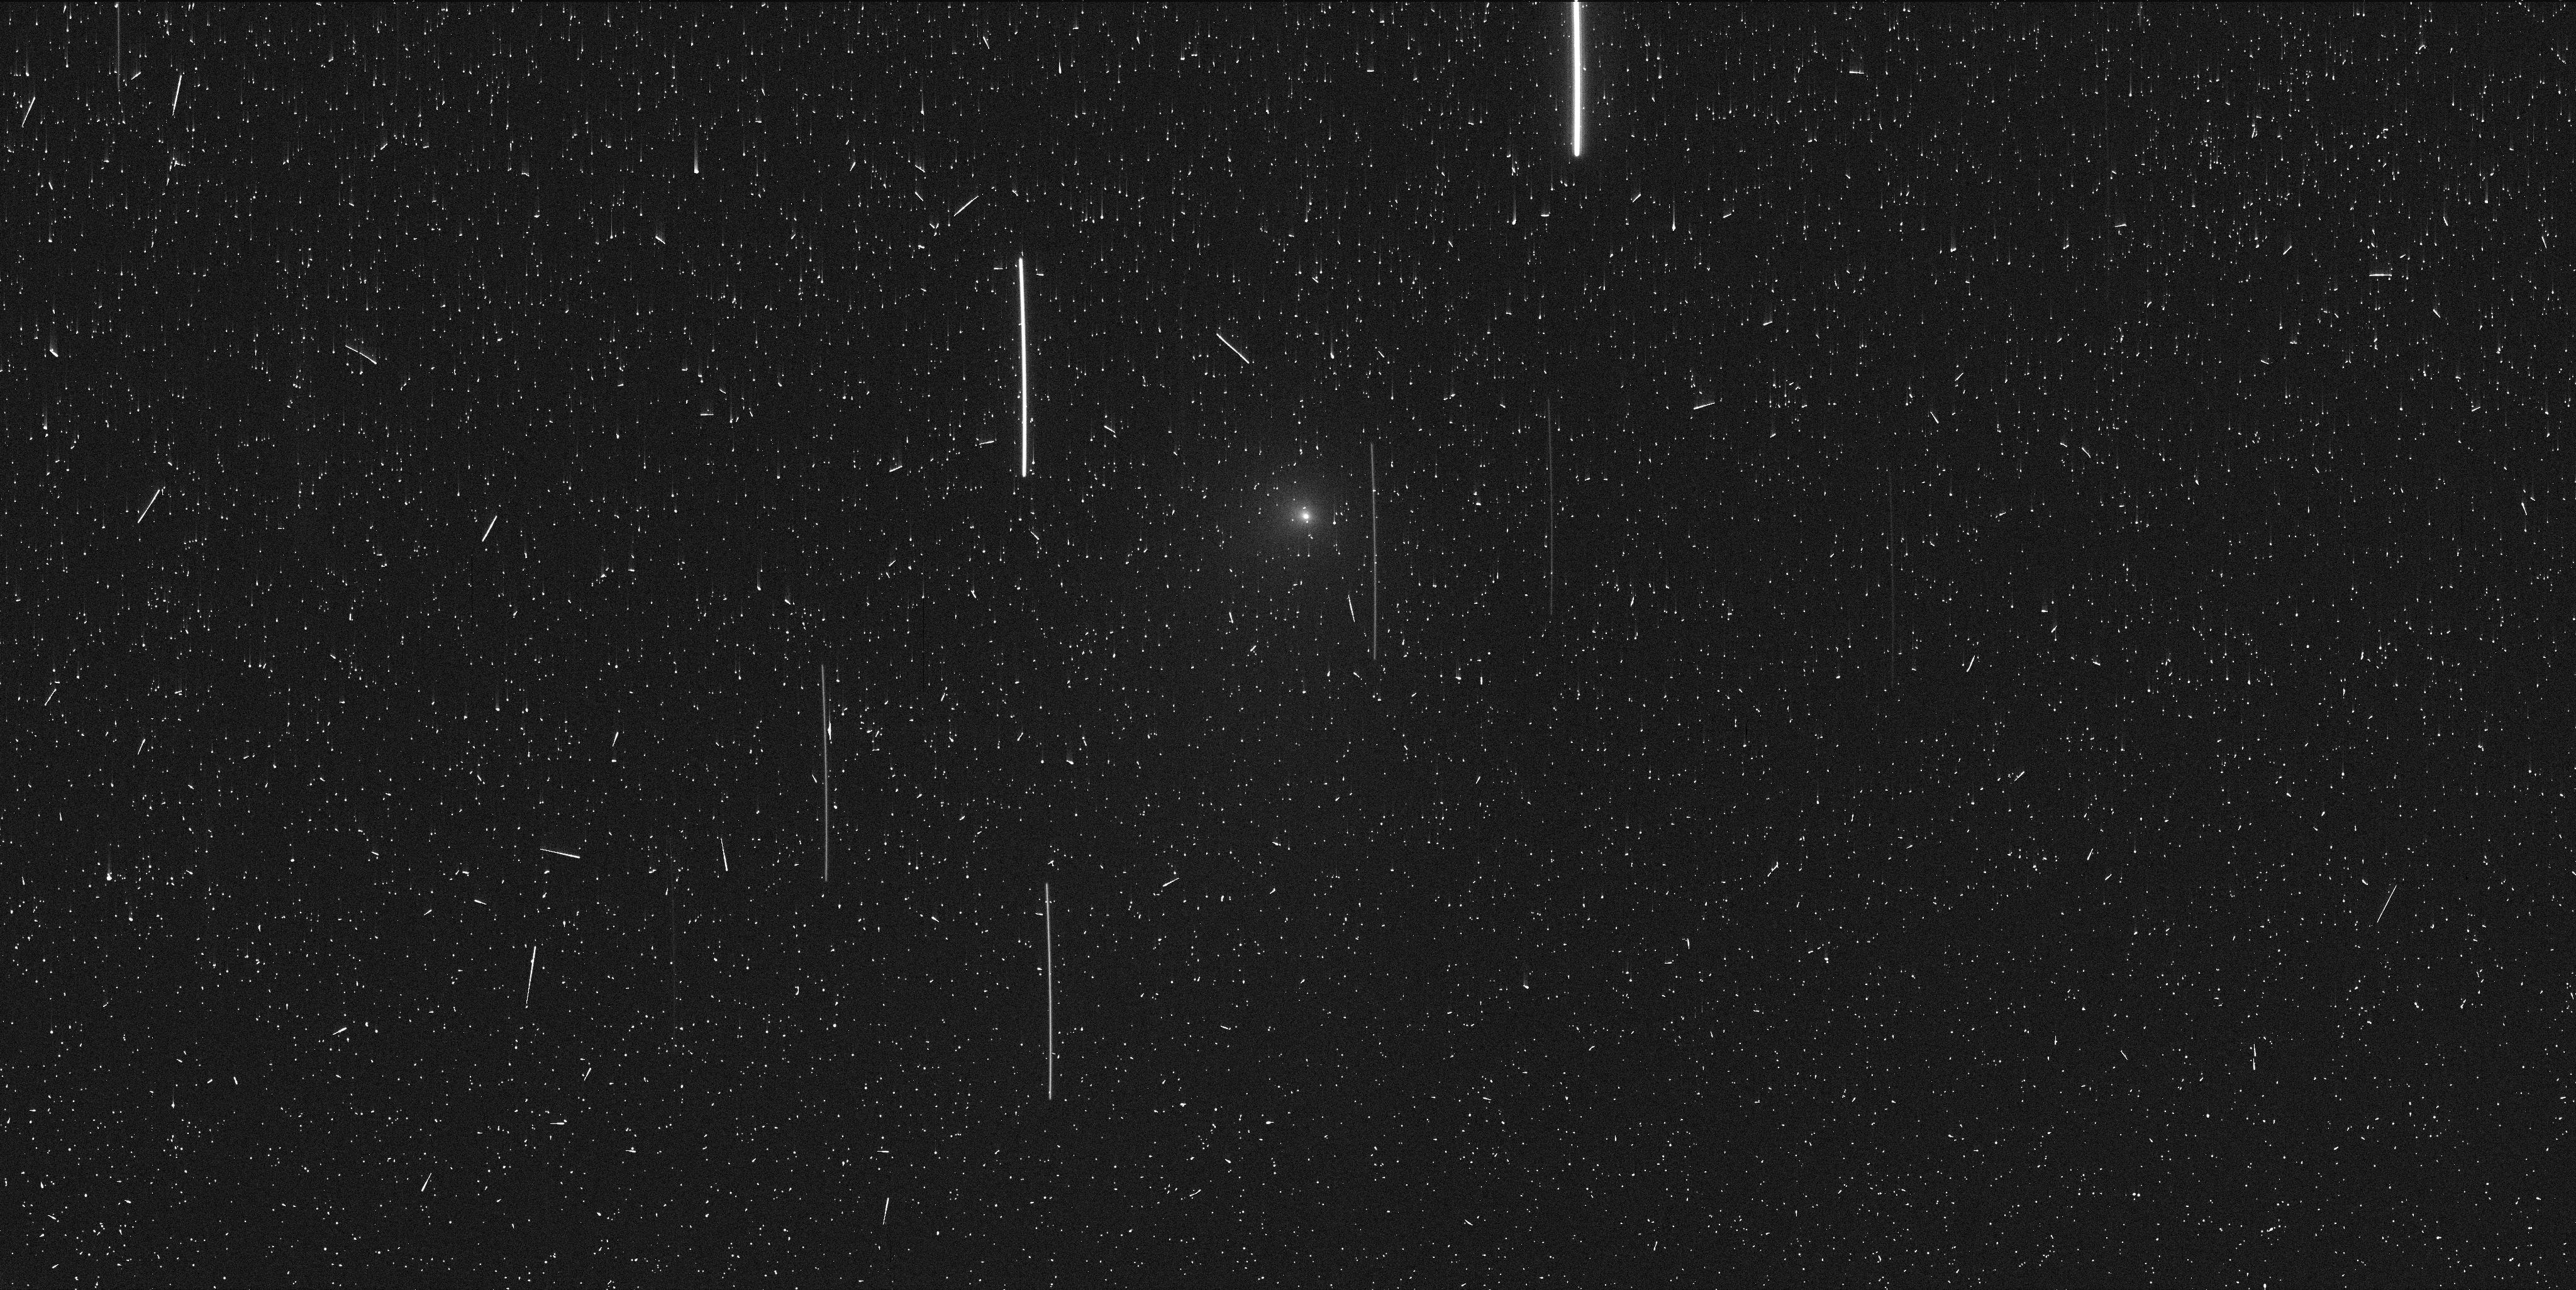
Target: 2IV4
Instrument: WFC3/UVIS
Filter: F689M
Exposure: 7 min
Observation ID: ie7s1aqhq

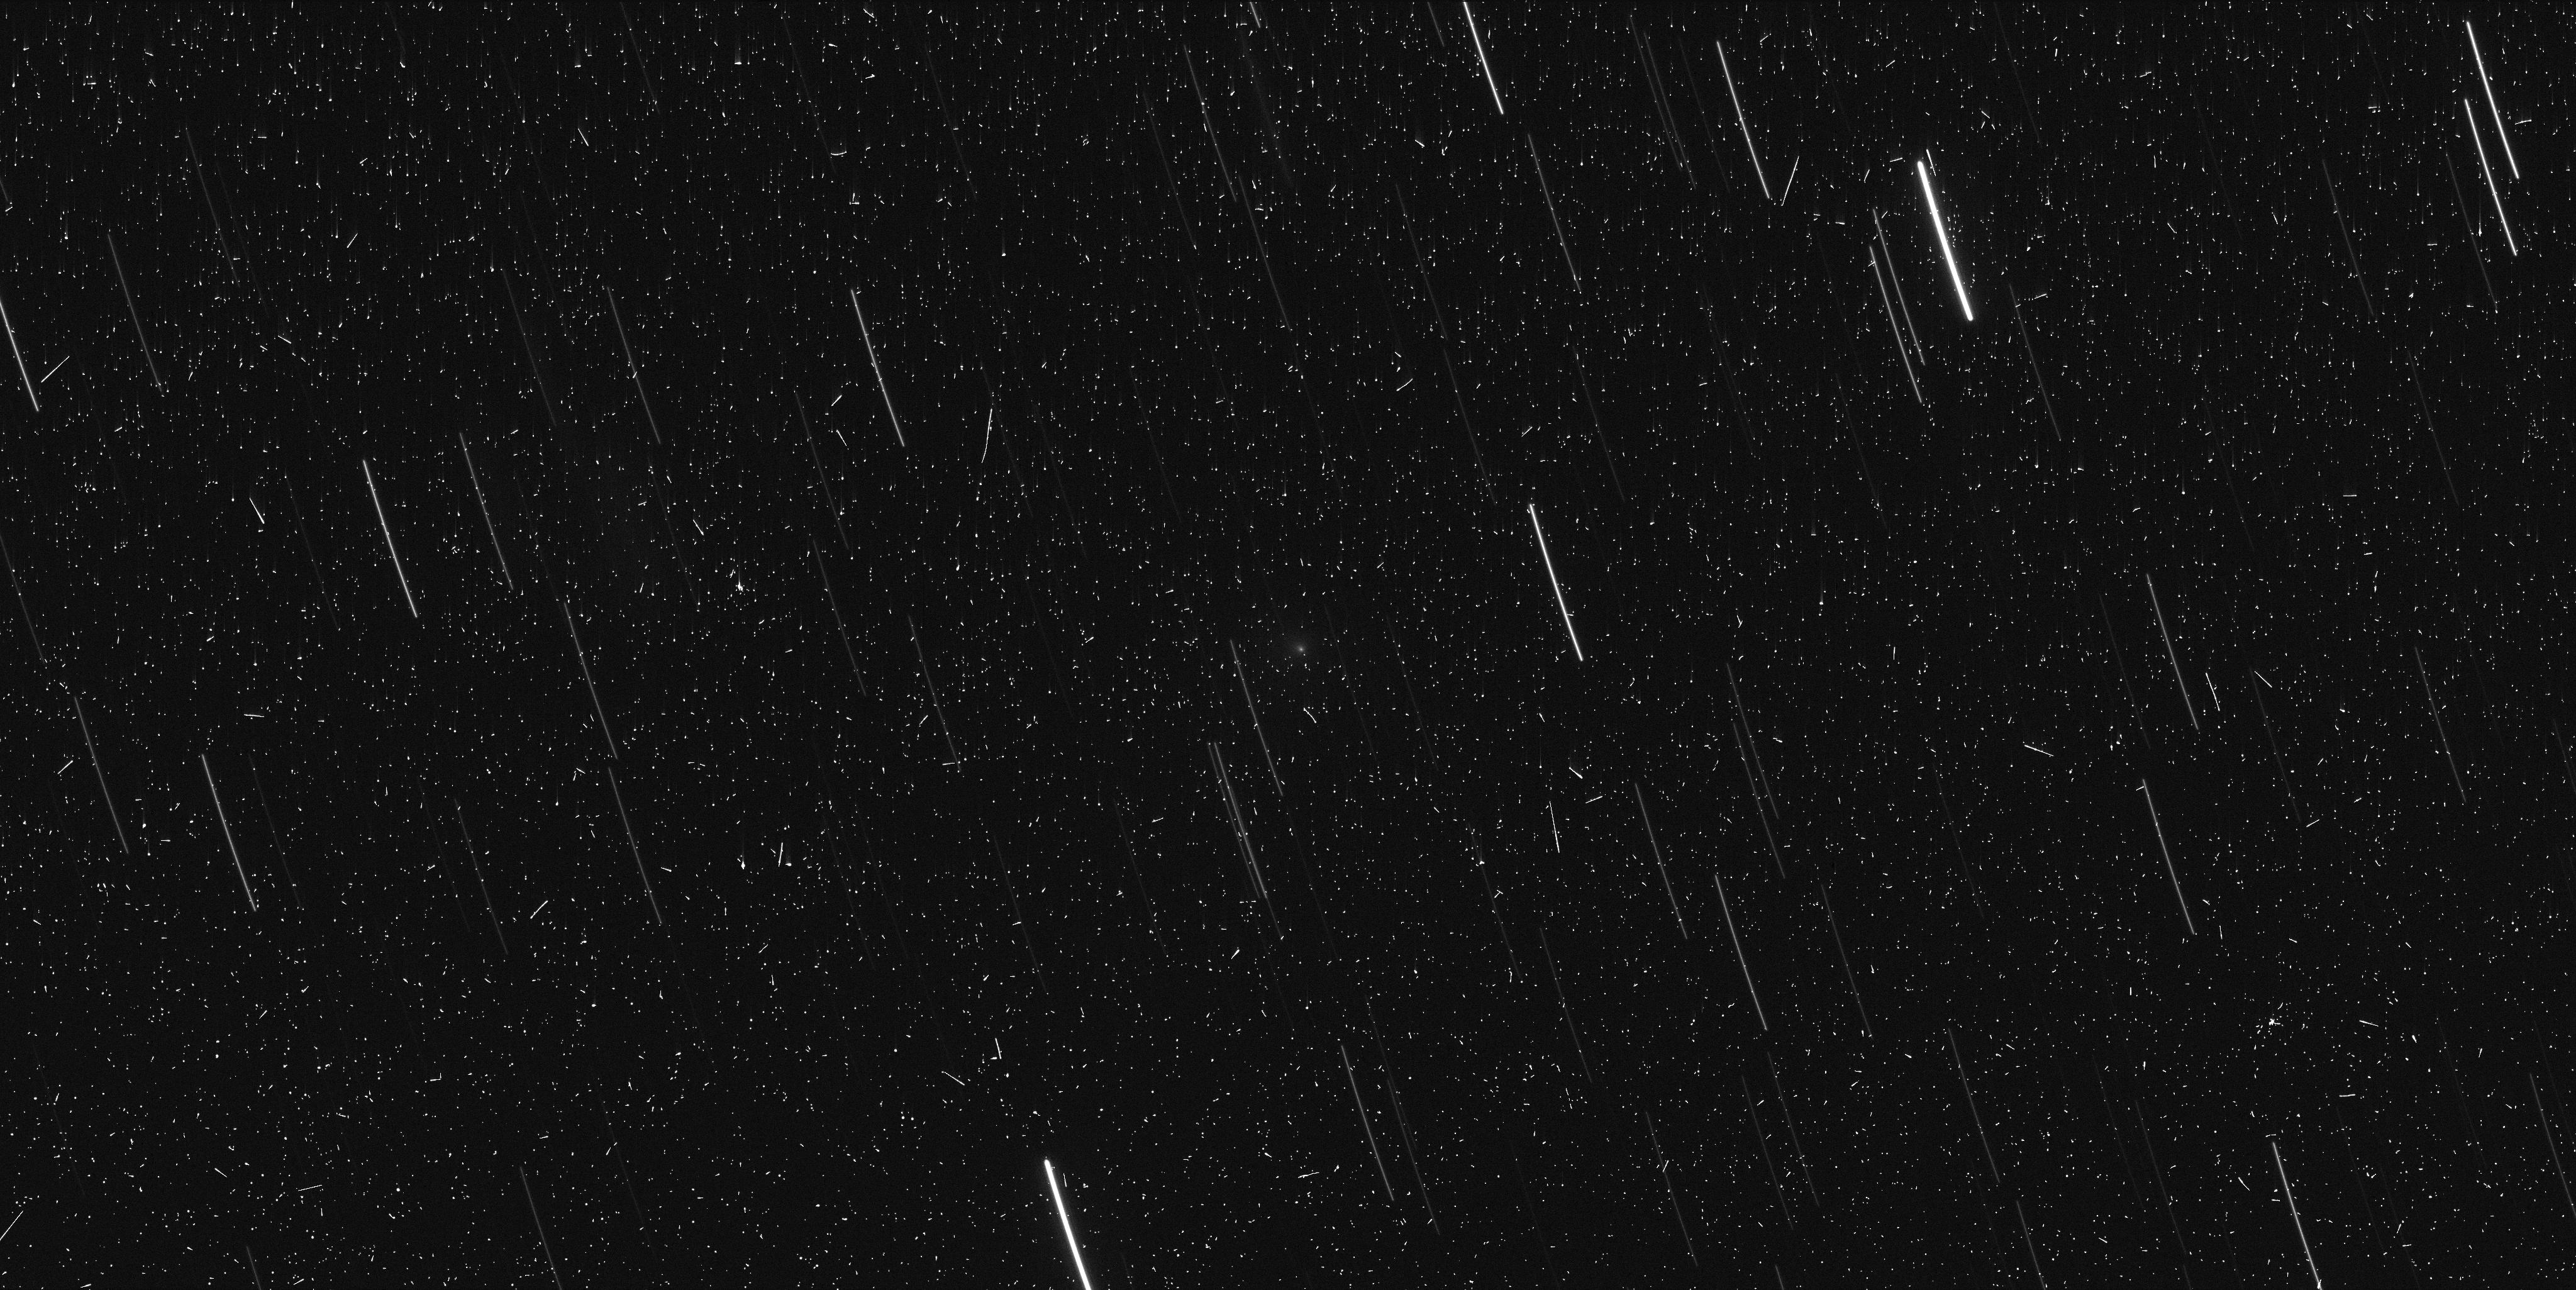
Target: 2IV5
Instrument: WFC3/UVIS
Filter: F845M
Exposure: 6 min
Observation ID: ie7sa2dqq

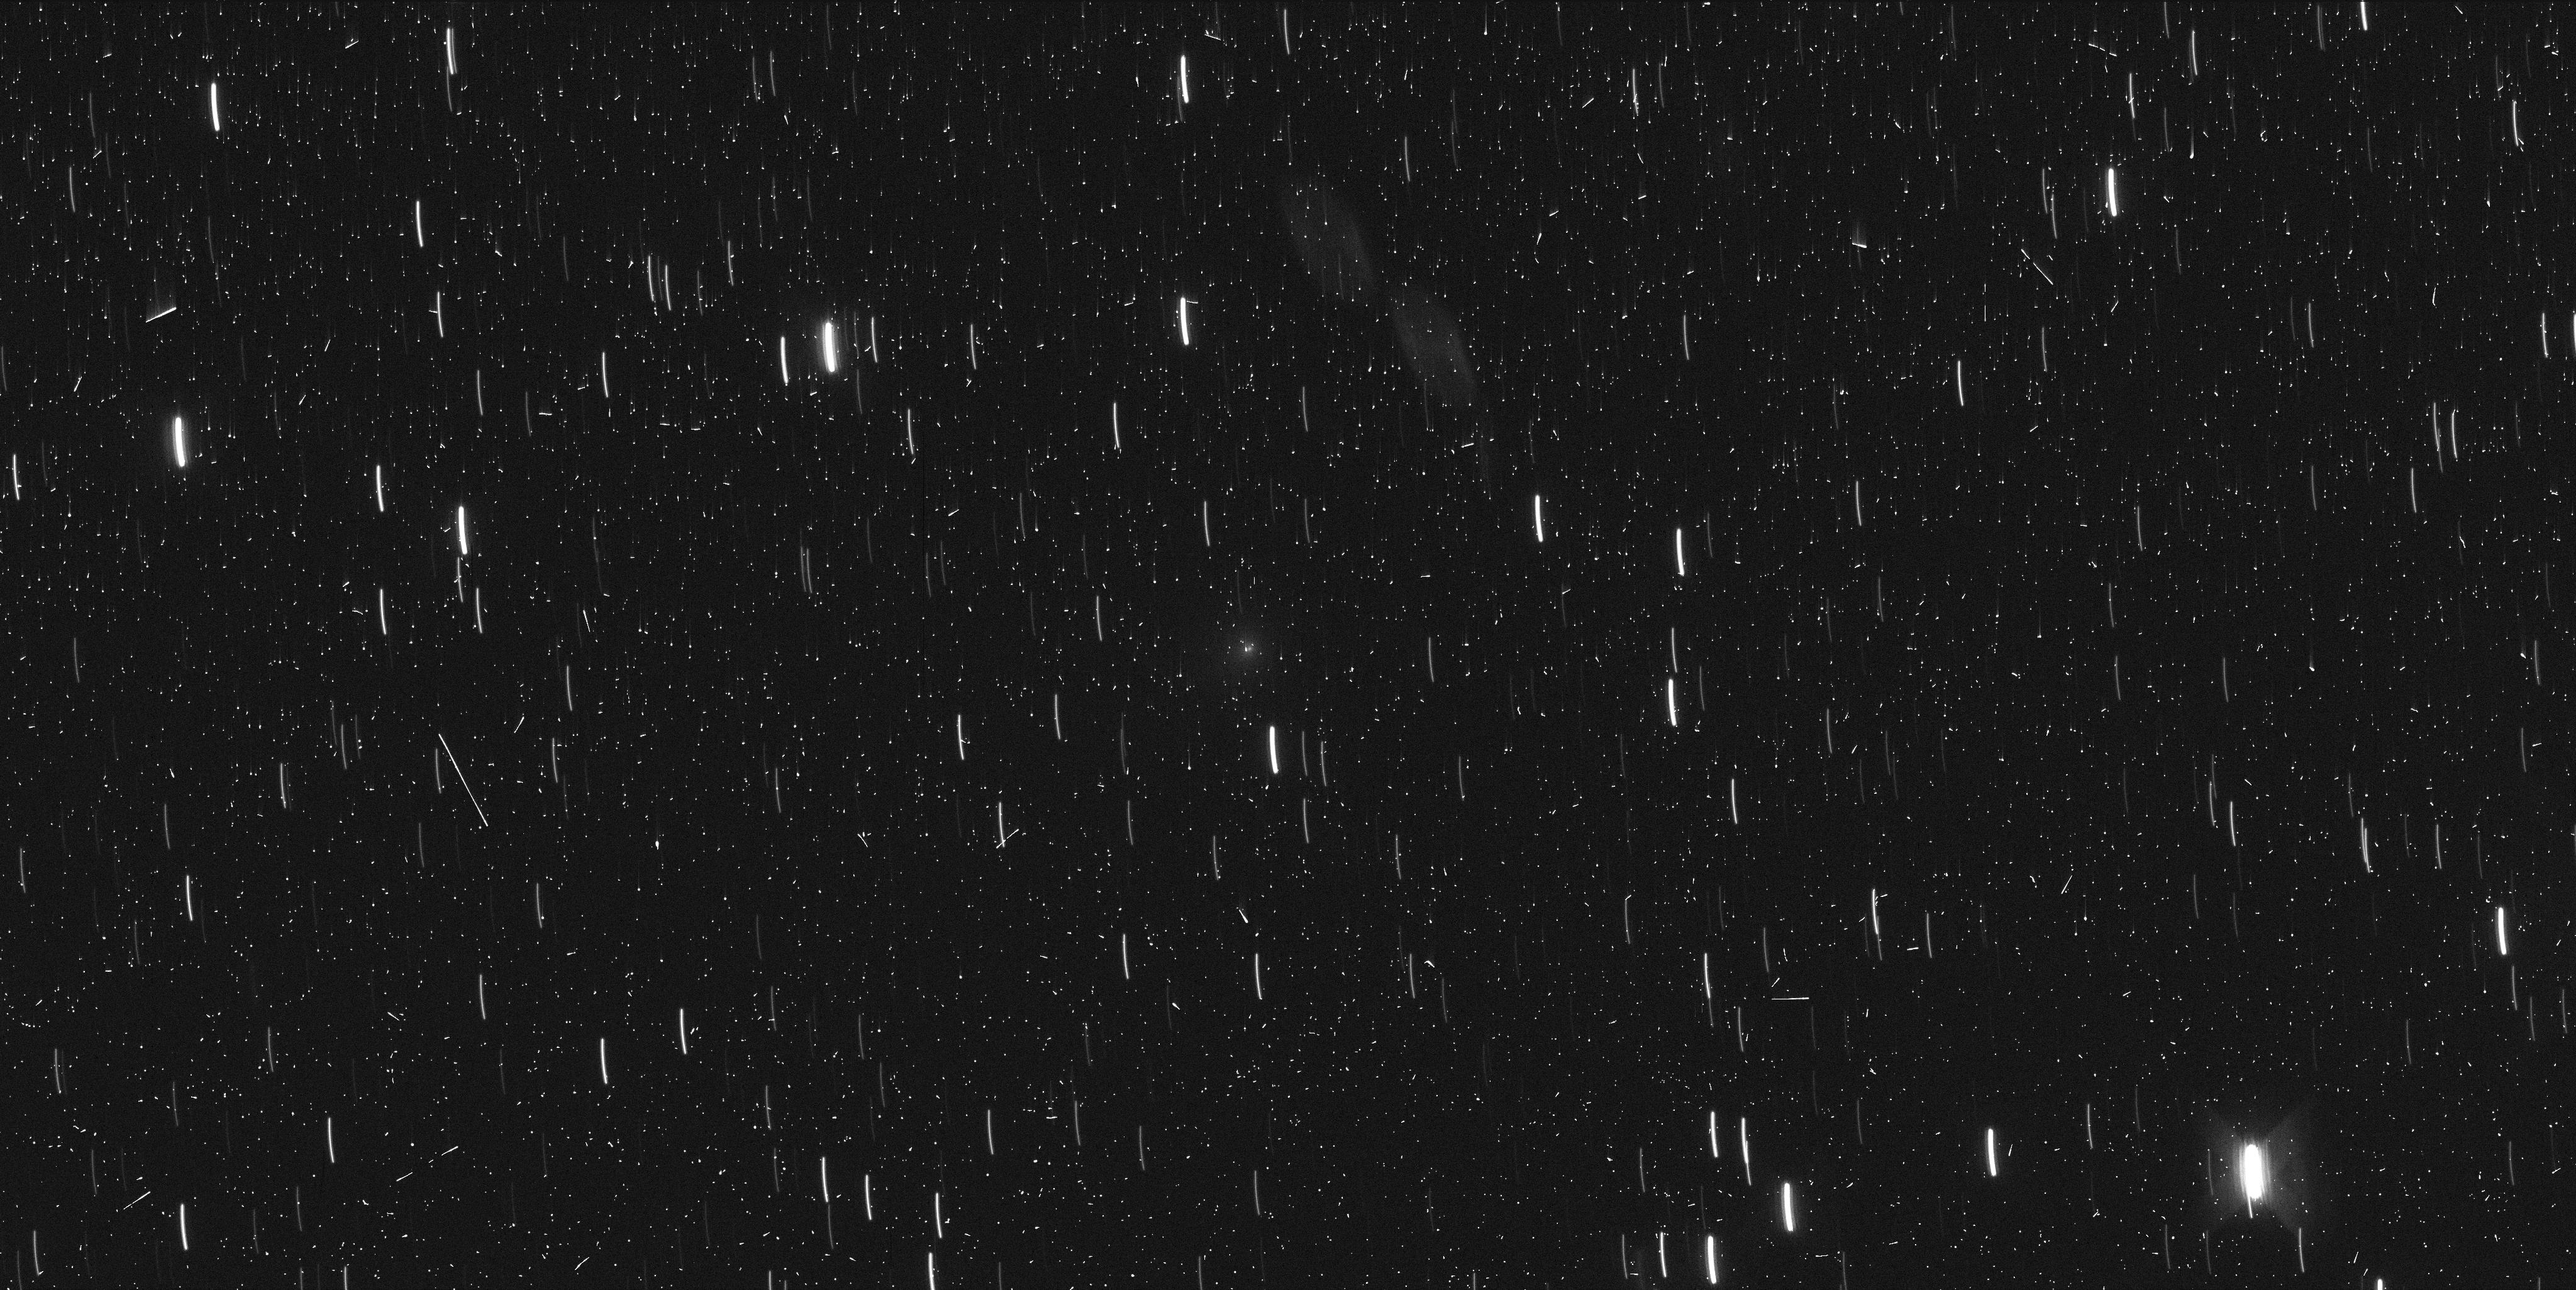
Target: 2IV6
Instrument: WFC3/UVIS
Filter: F845M
Exposure: 6 min
Observation ID: ie7s03bhq

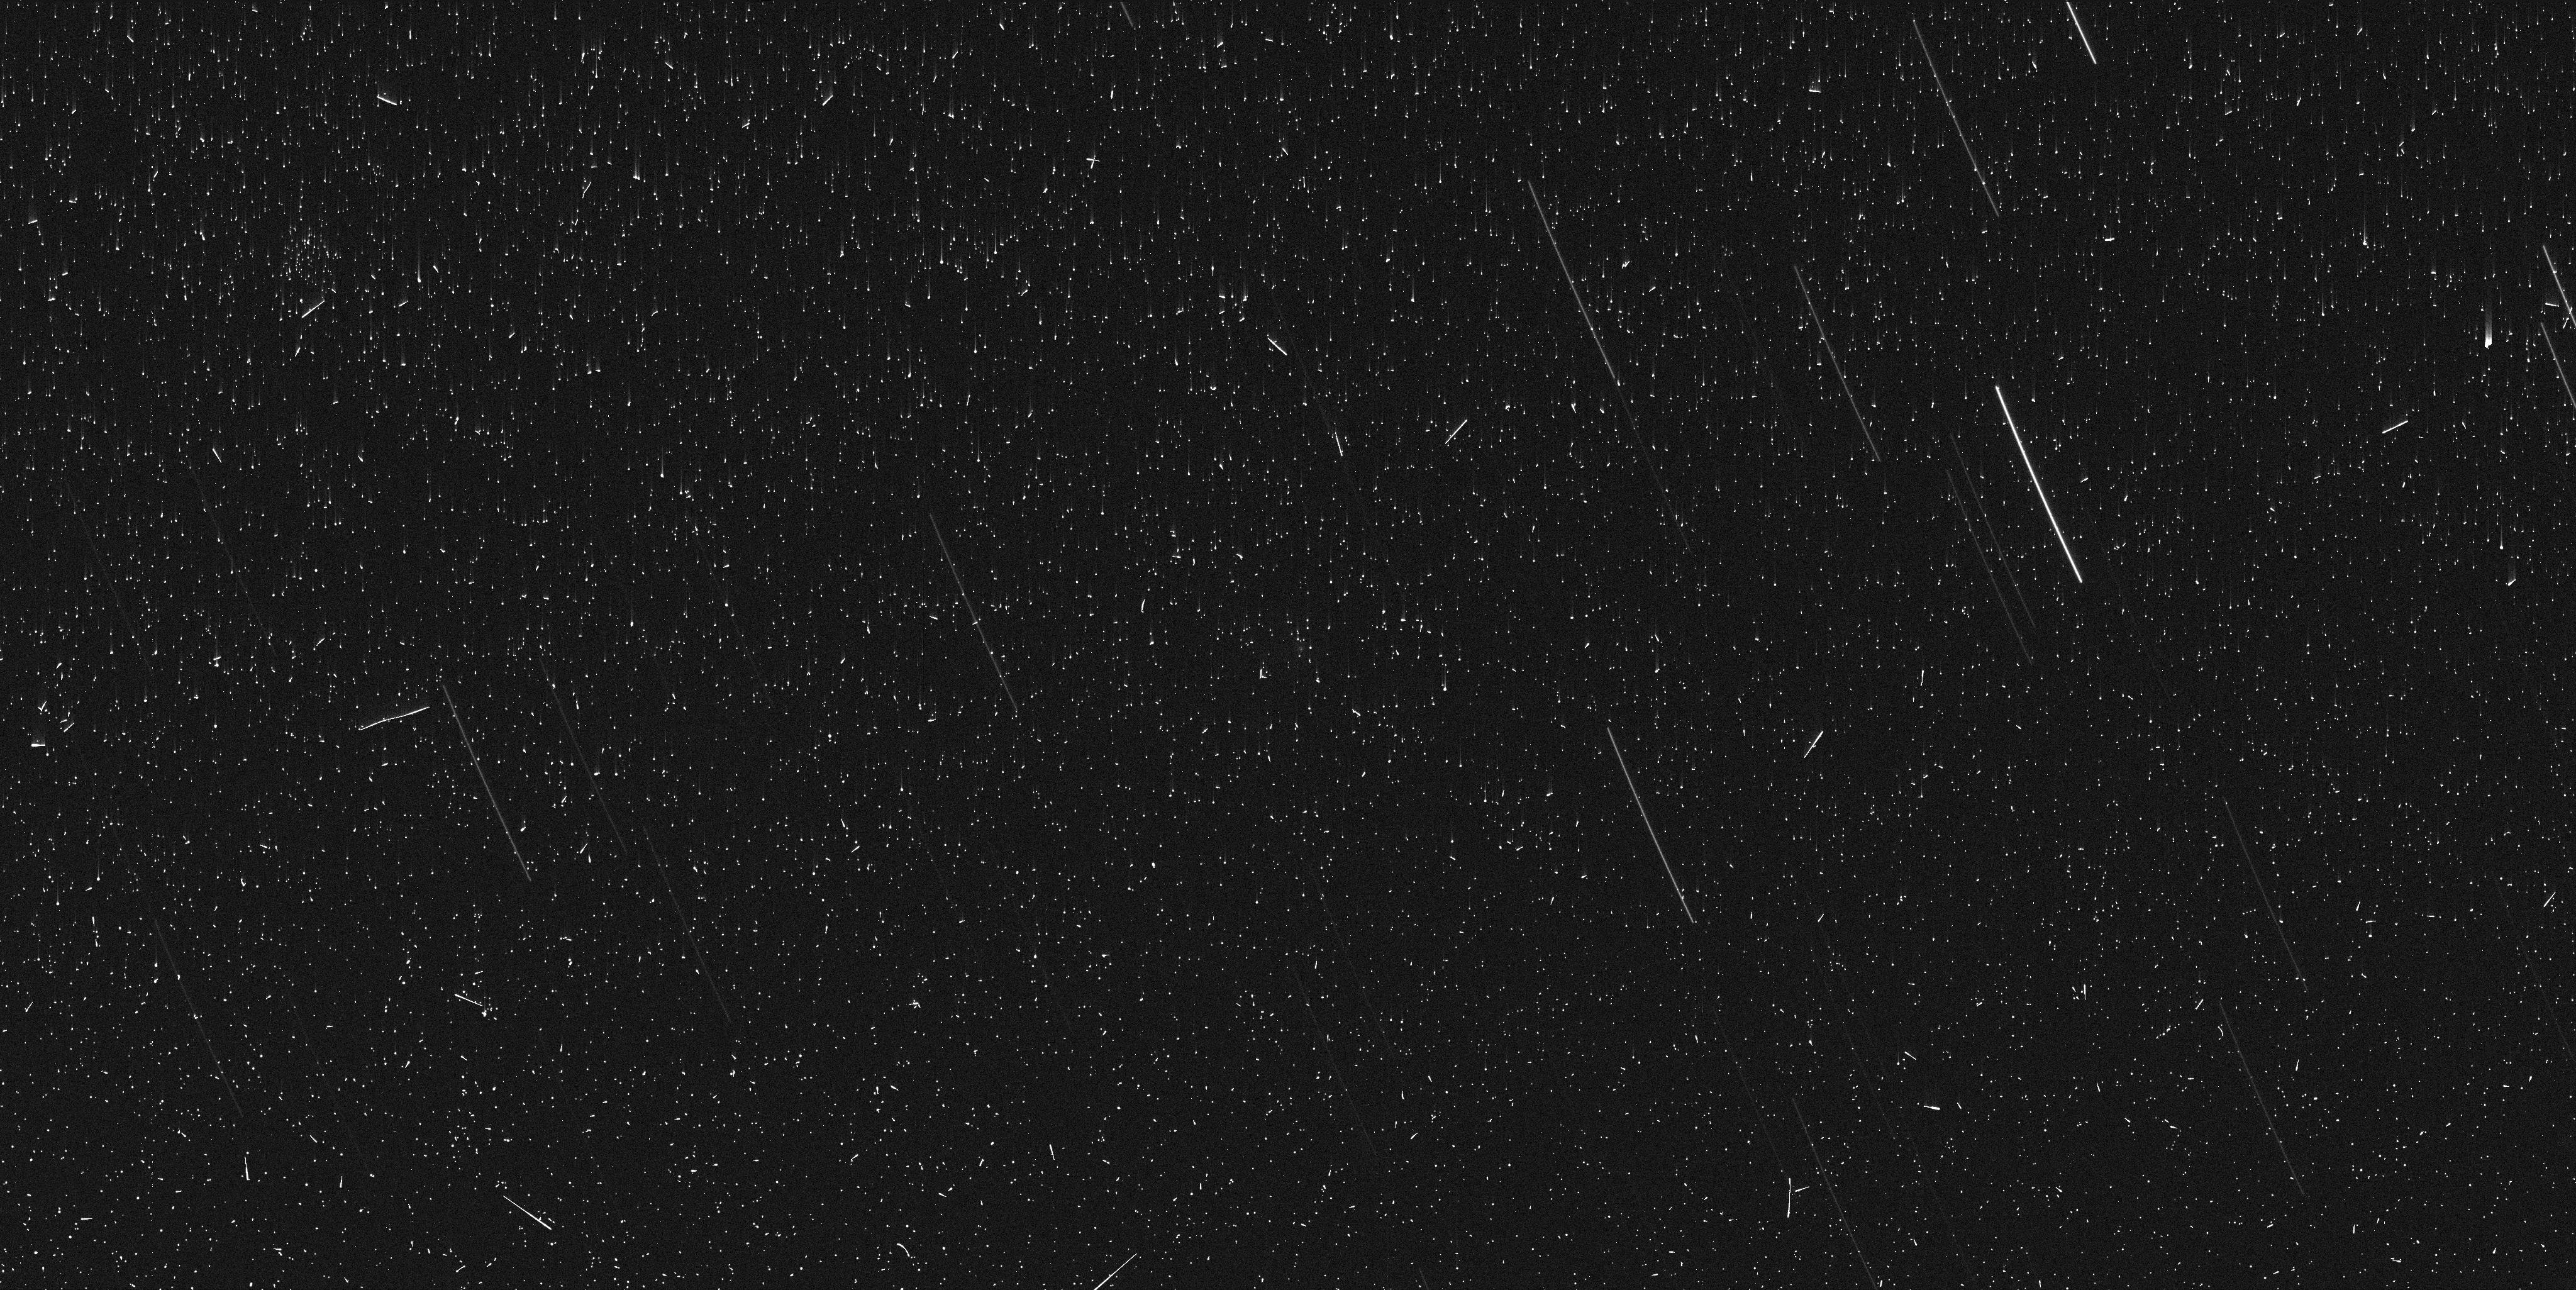
Target: 2IV5
Instrument: WFC3/UVIS
Filter: F487N
Exposure: 8 min
Observation ID: ie7sa2drq

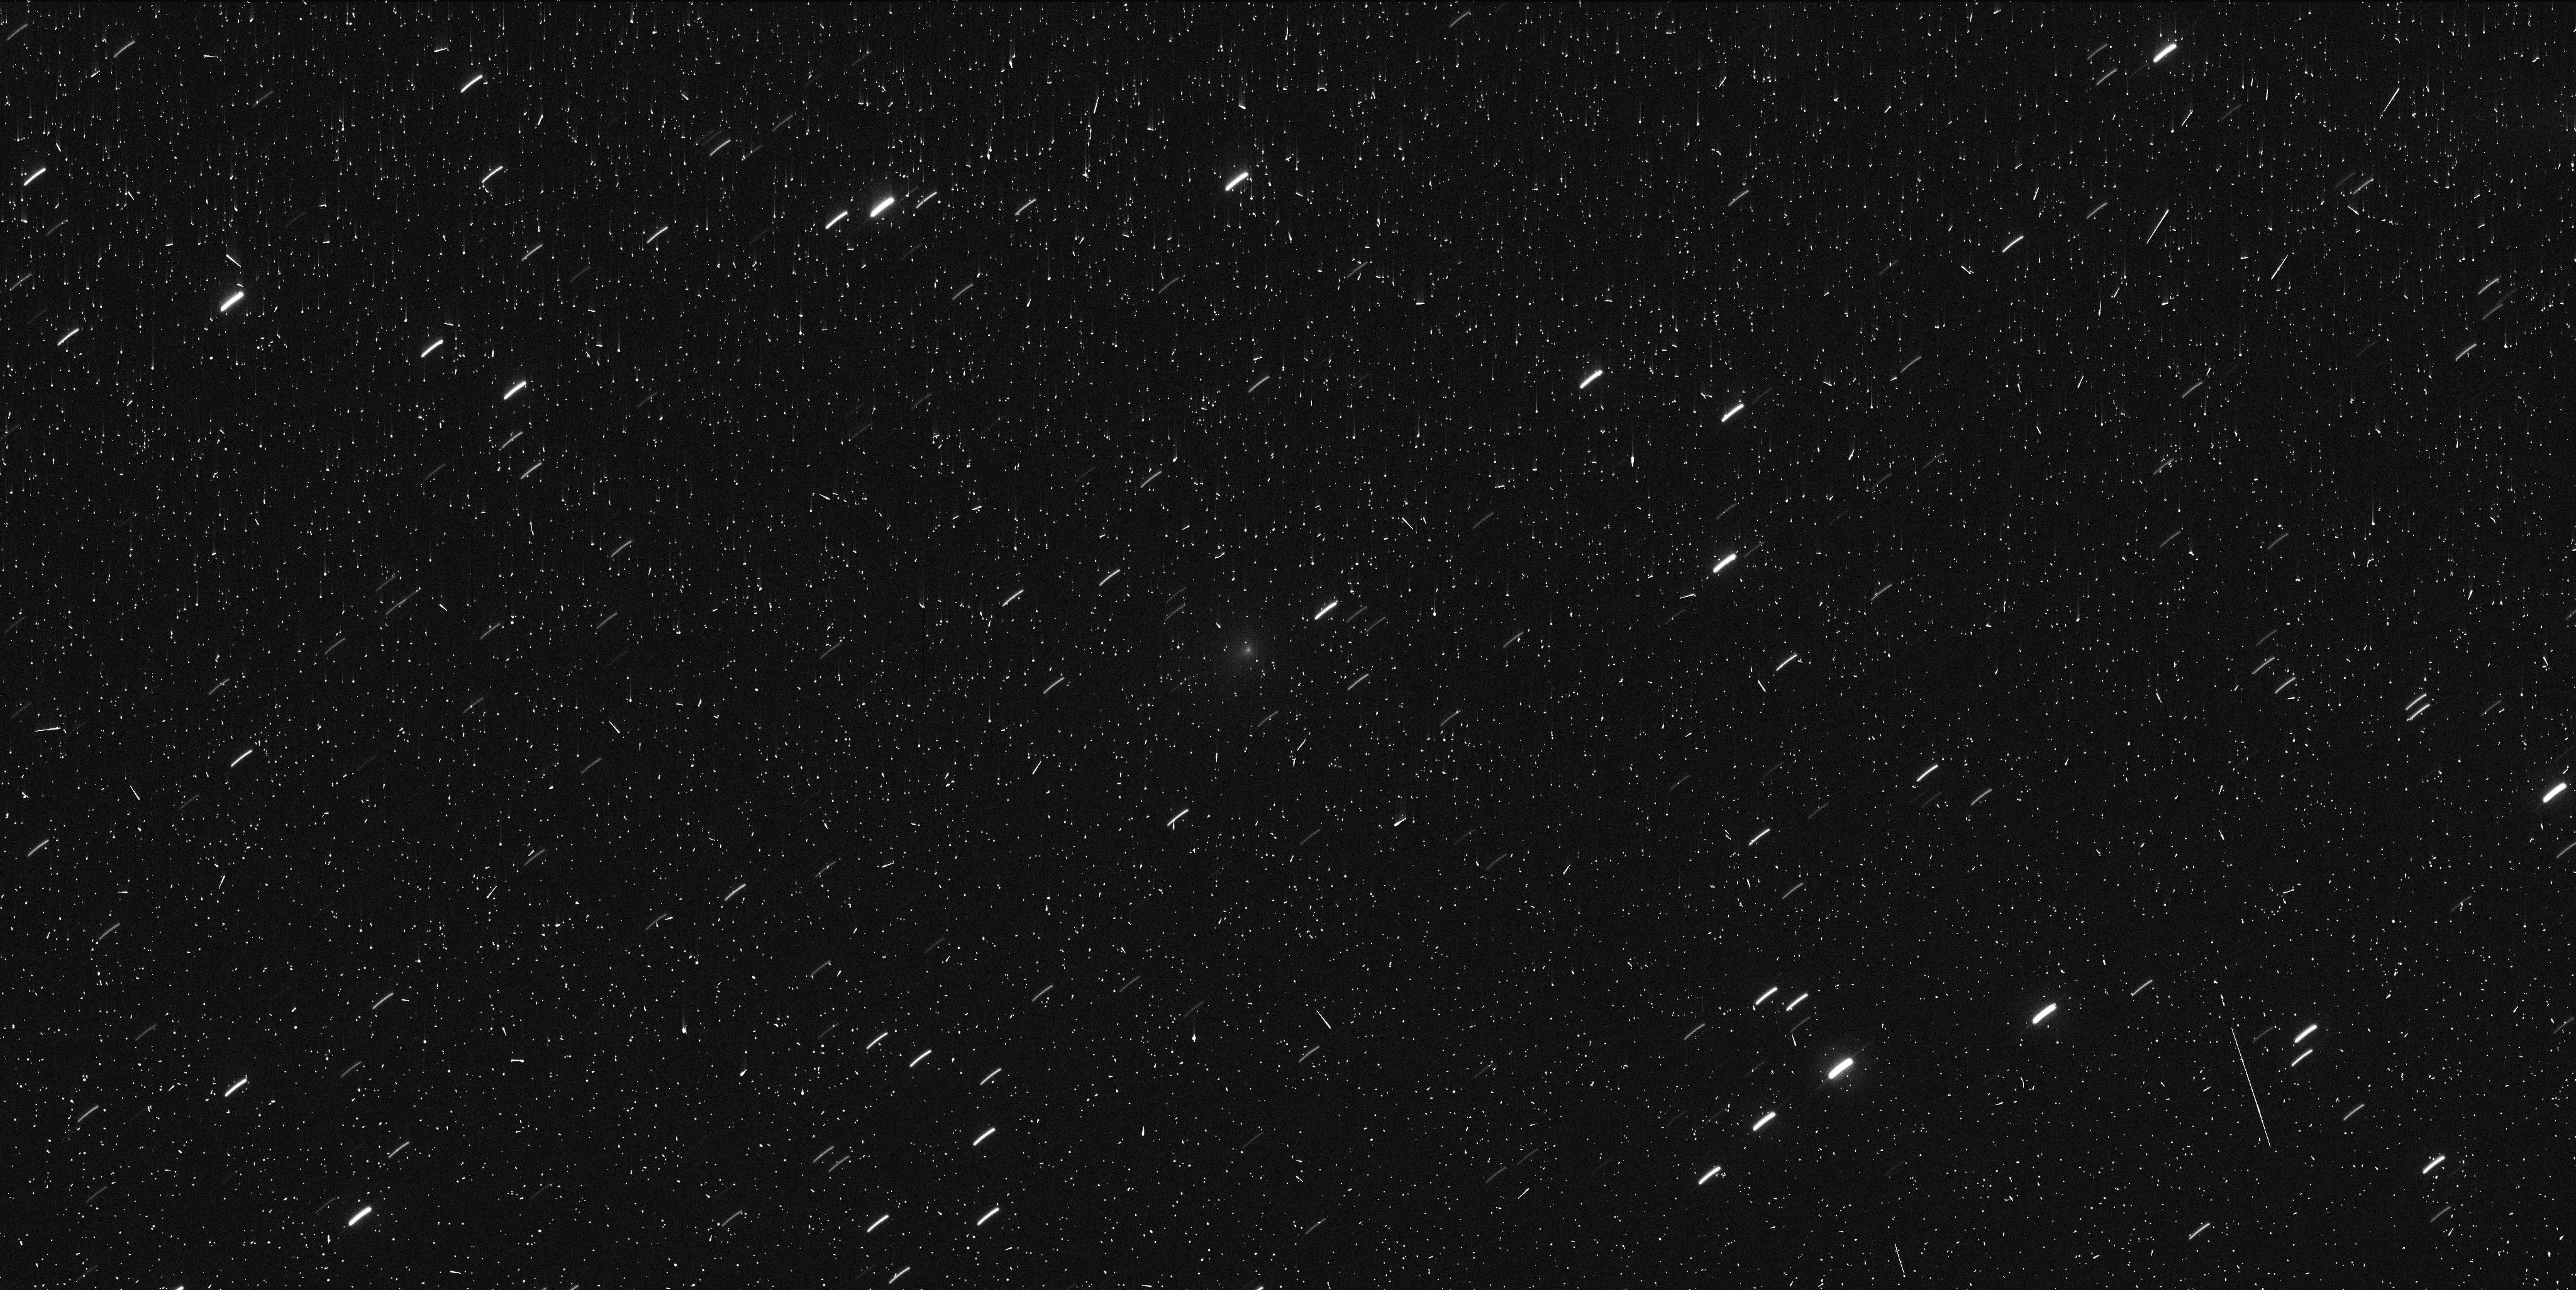
Target: 2IV6
Instrument: WFC3/UVIS
Filter: F438W
Exposure: 6 min
Observation ID: ie7s03bbq

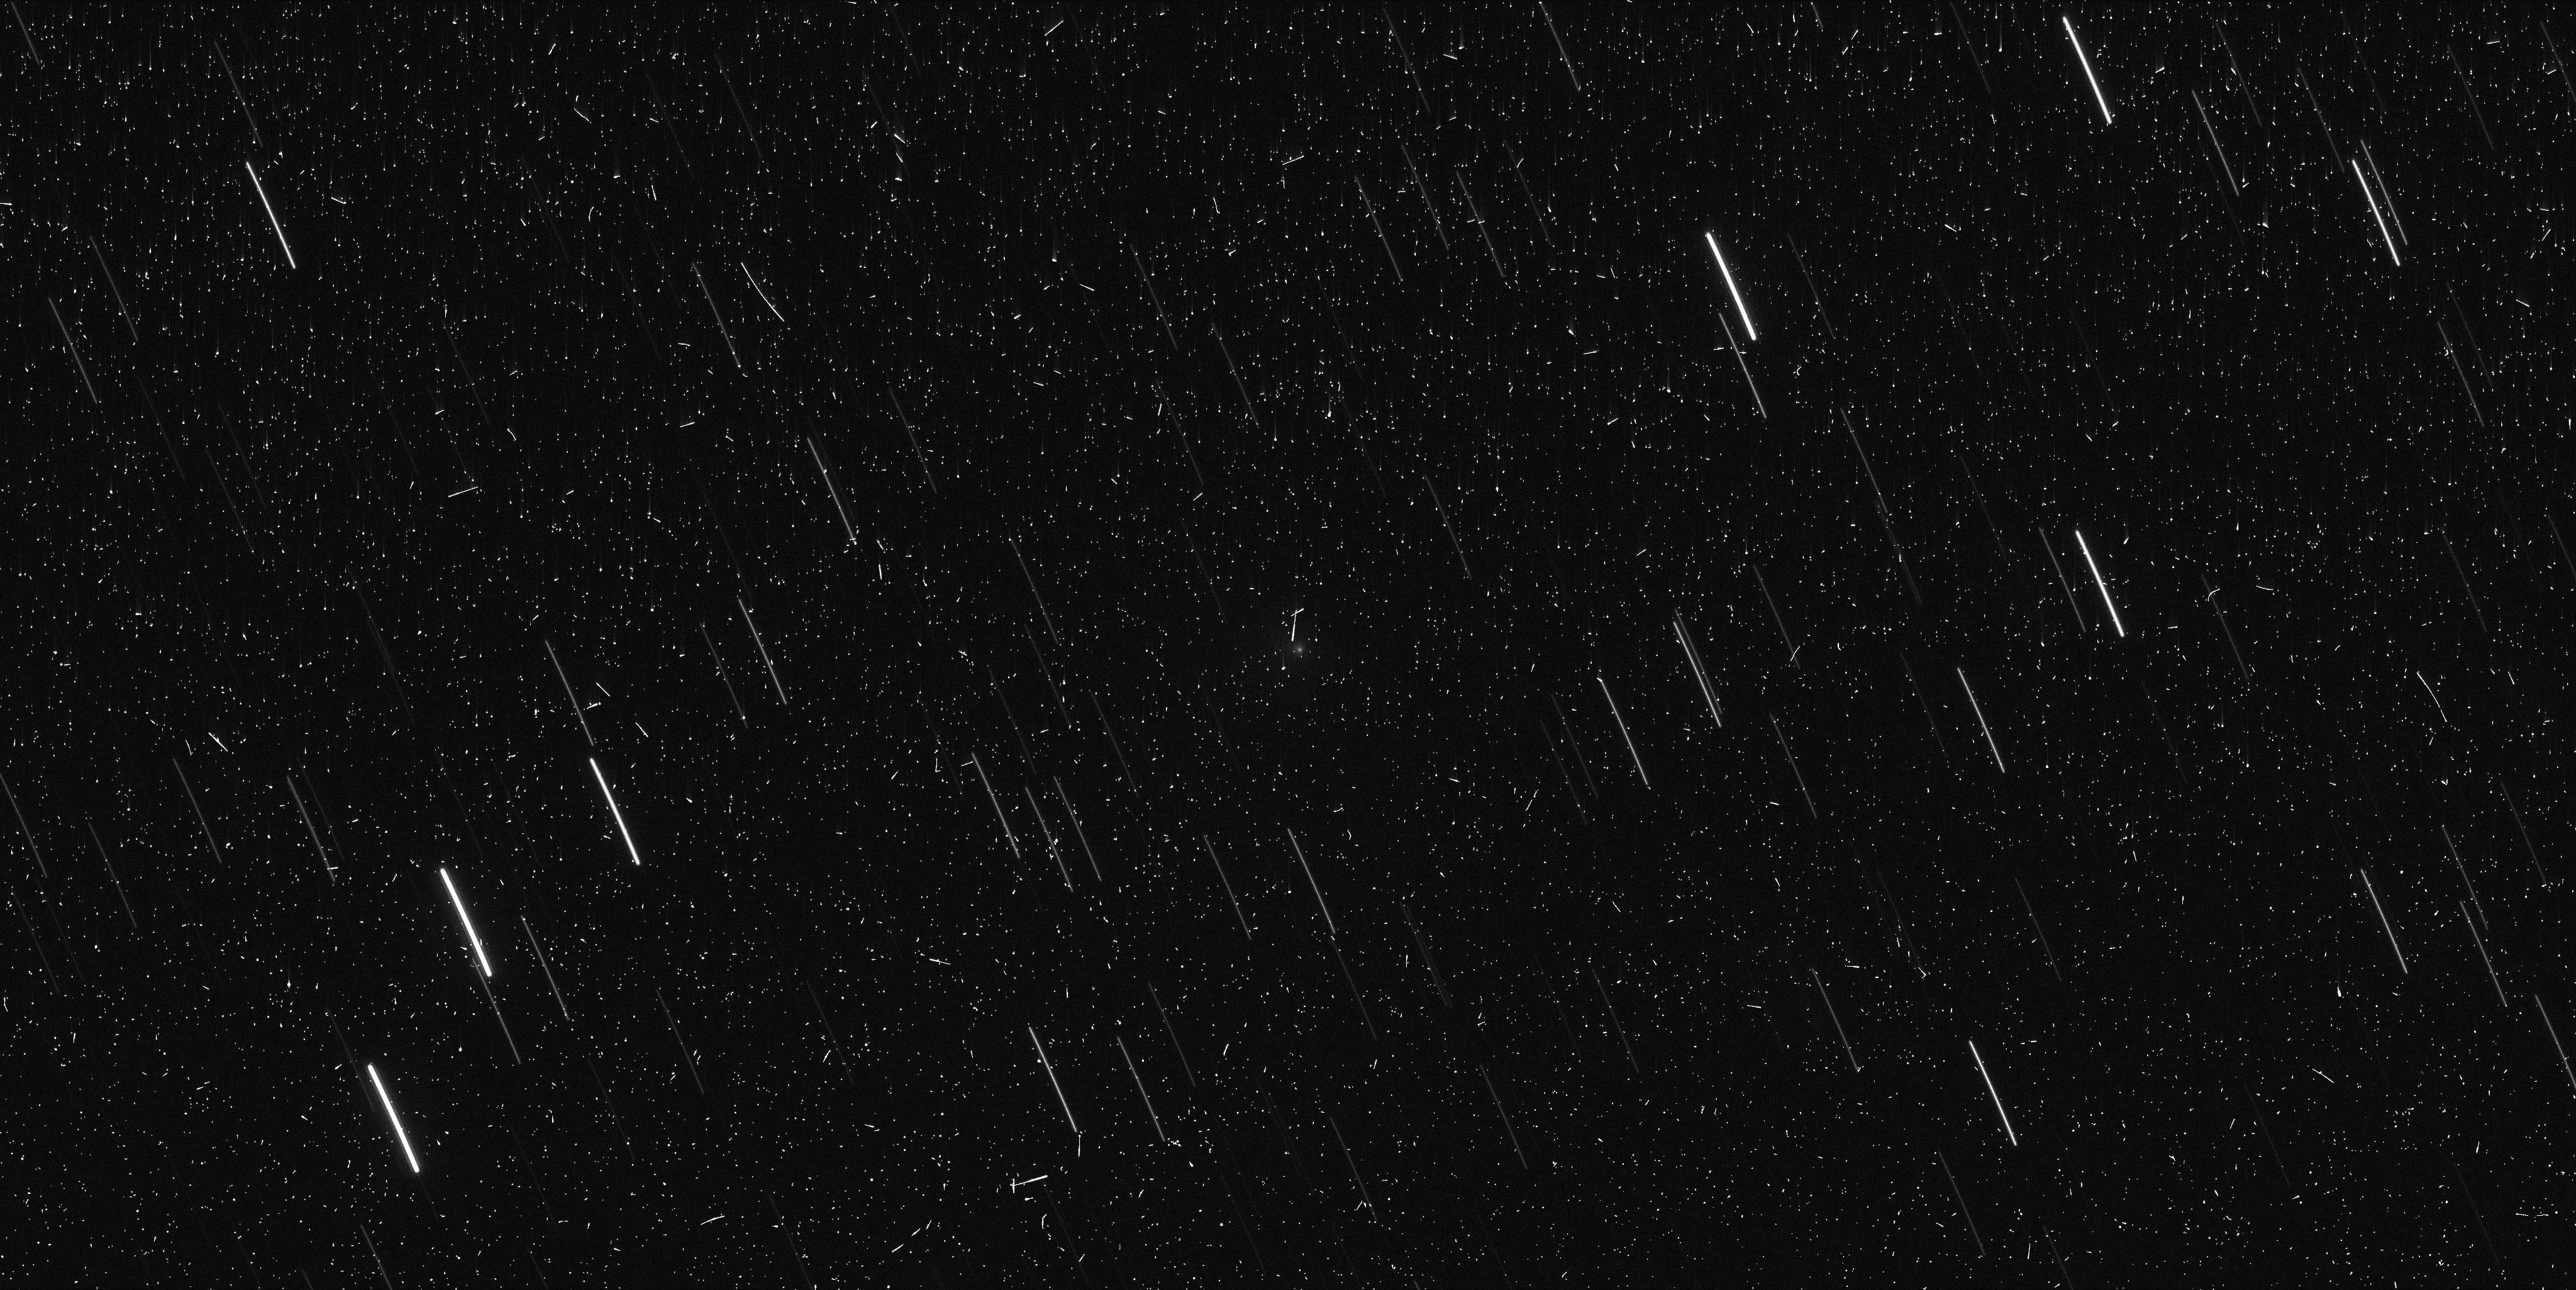
Target: 2IV5
Instrument: WFC3/UVIS
Filter: F845M
Exposure: 6 min
Observation ID: ie7s02dkq

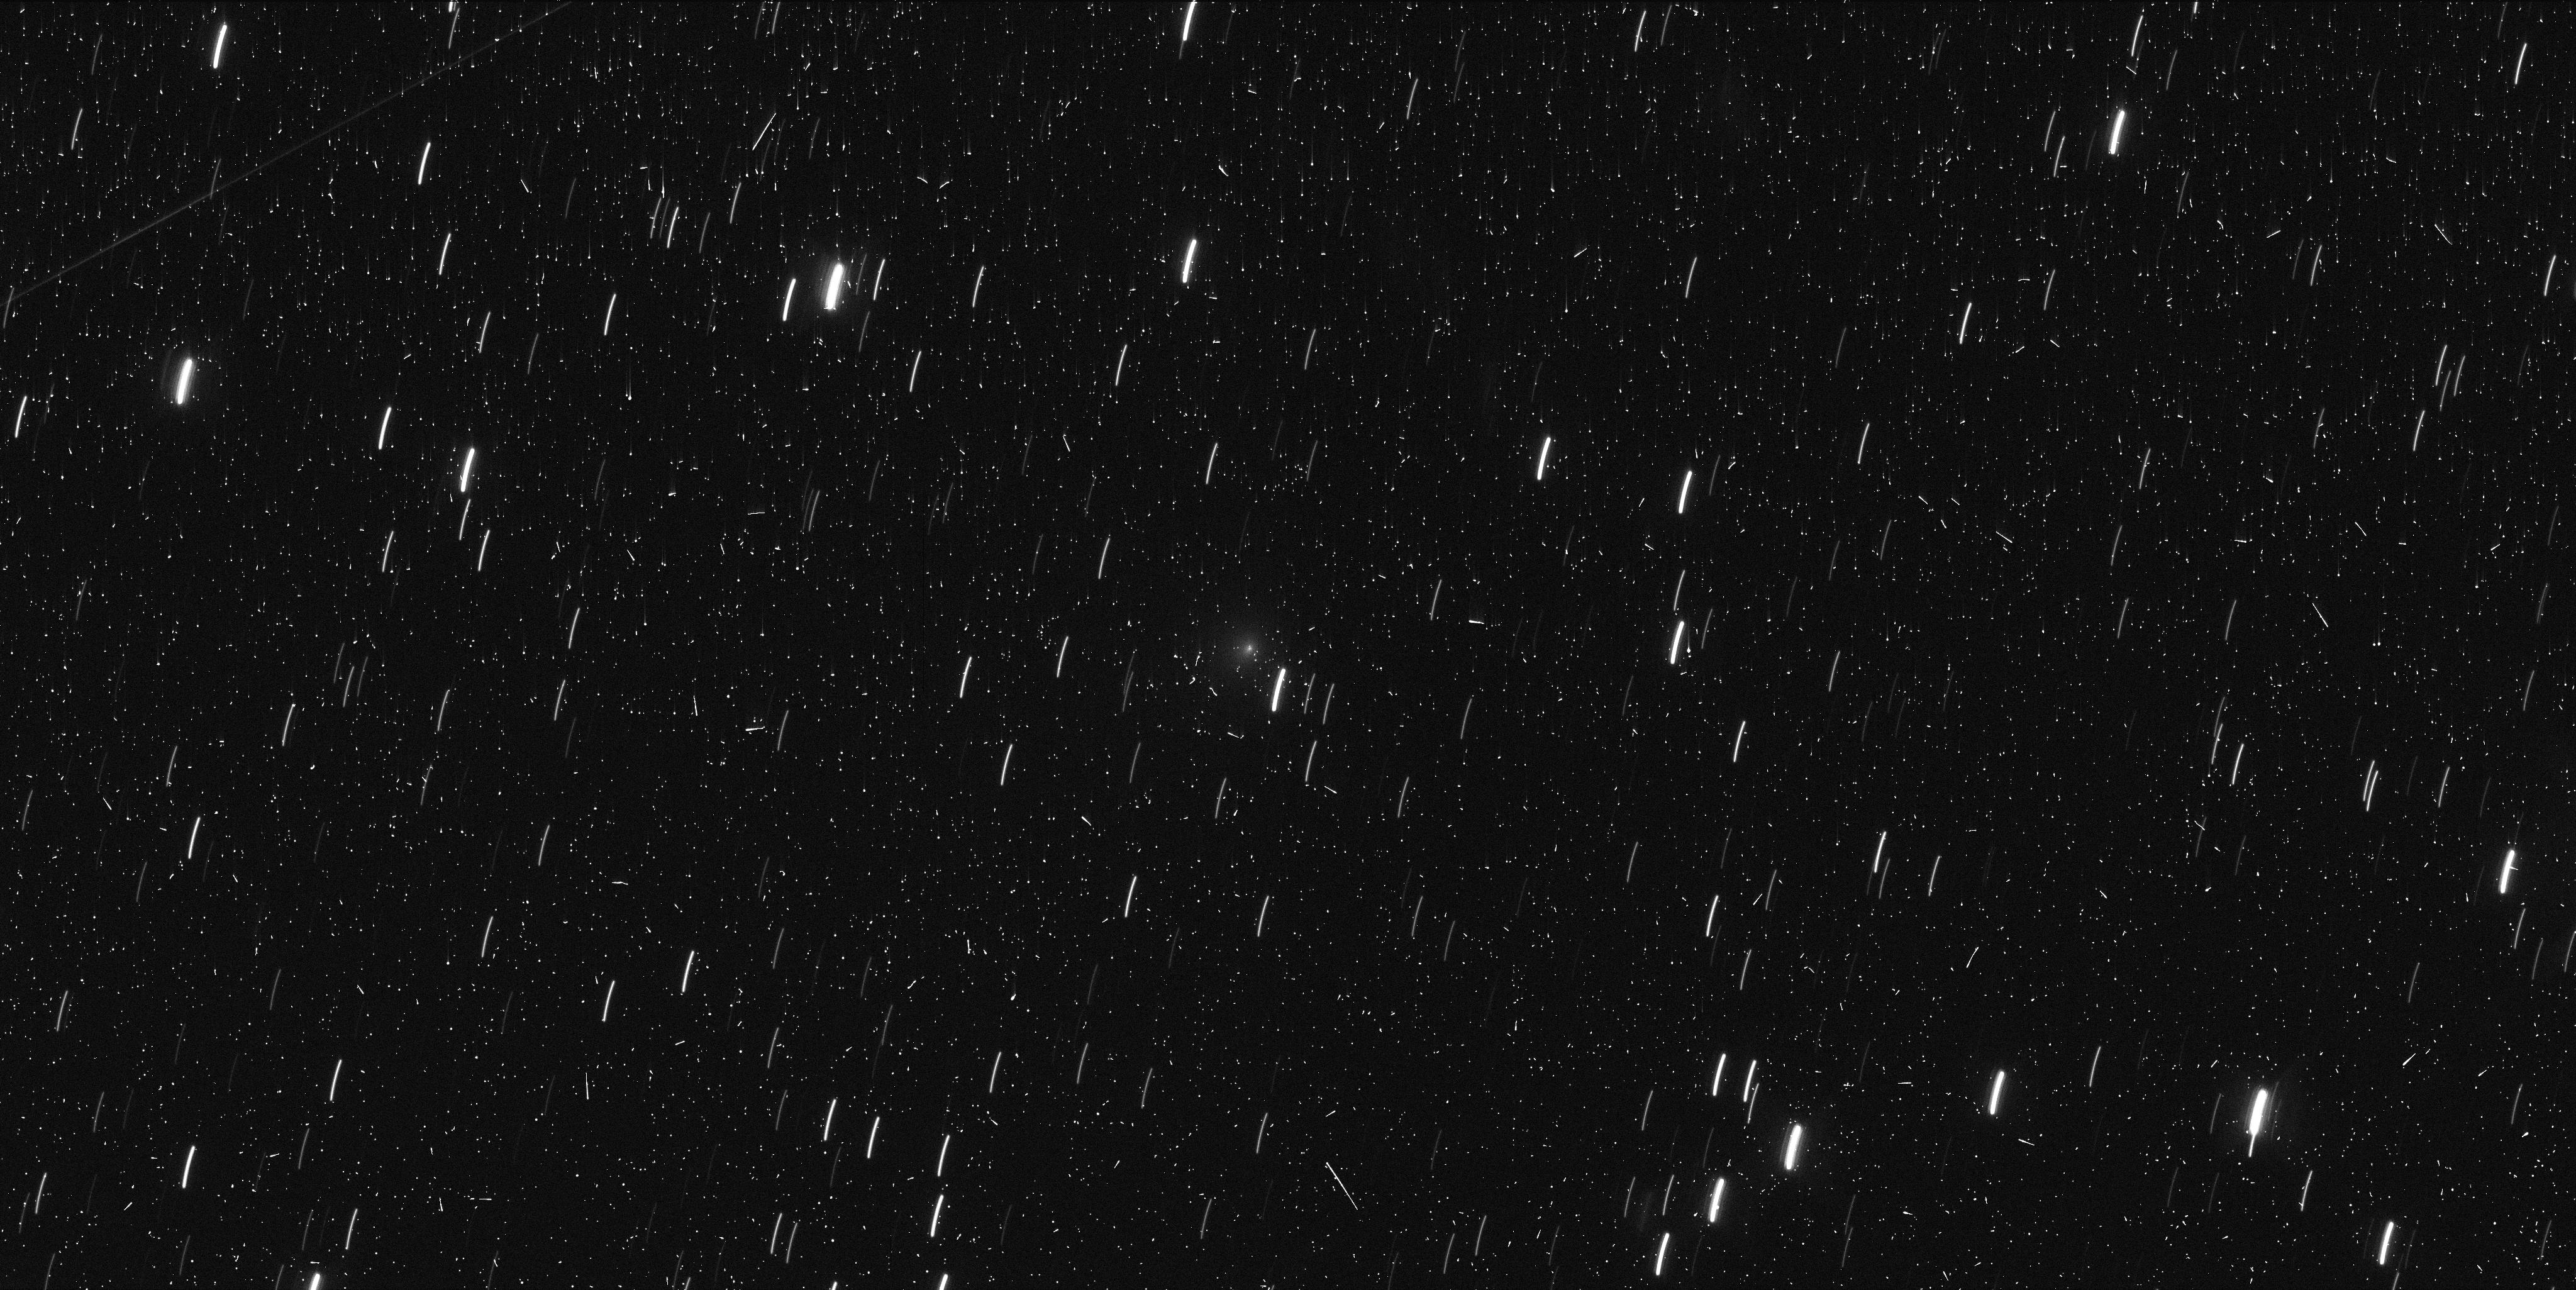
Target: 2IV6
Instrument: WFC3/UVIS
Filter: F689M
Exposure: 6 min
Observation ID: ie7s03bfq

Constraining the coma volatile content of interstellar comet 2I/Borisov (PI: Bolin, Bryce)

We request 6 orbits of observing time to observe the recently discovered interstellar comet 2I/Borisov using WFC3/UVIS. The goal of this program is to better understand the interstellar object population and its member's volatile contents. We will use these observations to characterize 2I's coma-centric color morphology and evolution over three separate observing epochs at varying heliocentric distances during its passage through the Solar System.